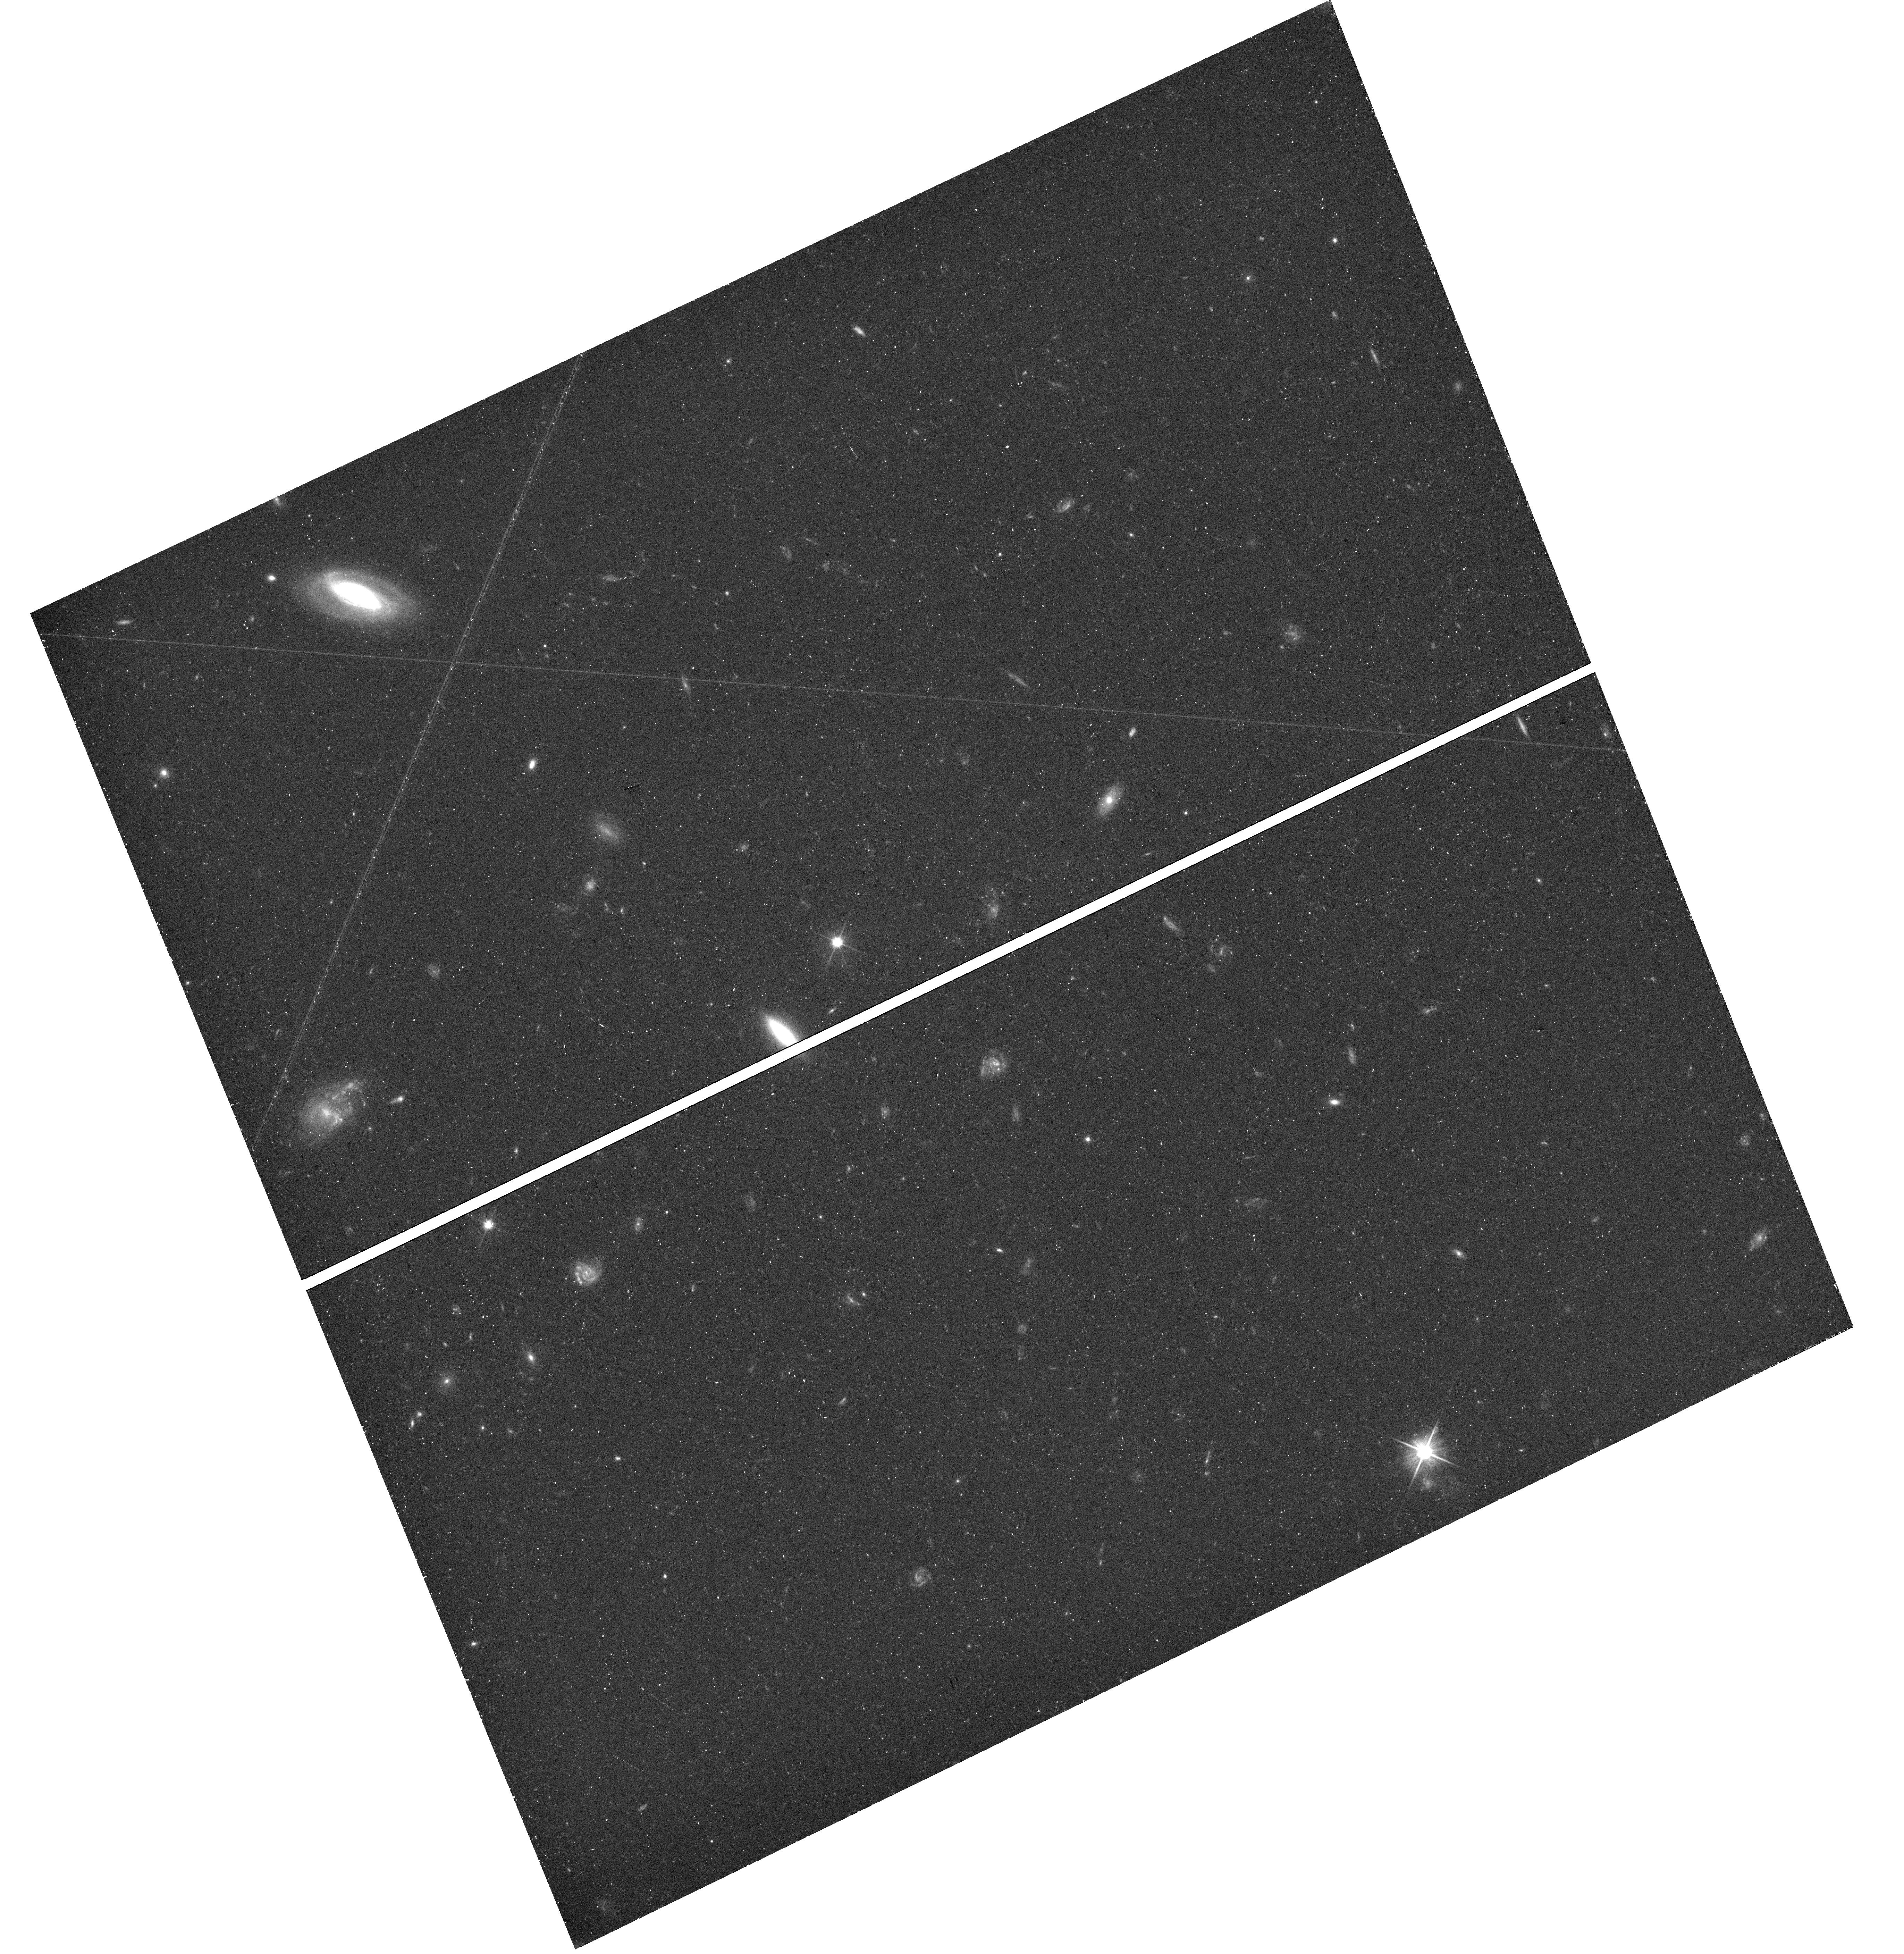
Target: field at RA 210.835°, Dec 54.856°. Instrument: WFC3/UVIS. Filter: F606W. Exposure: 21 min. Observation ID: hst_15858_02_wfc3_uvis_f606w_ie2y02

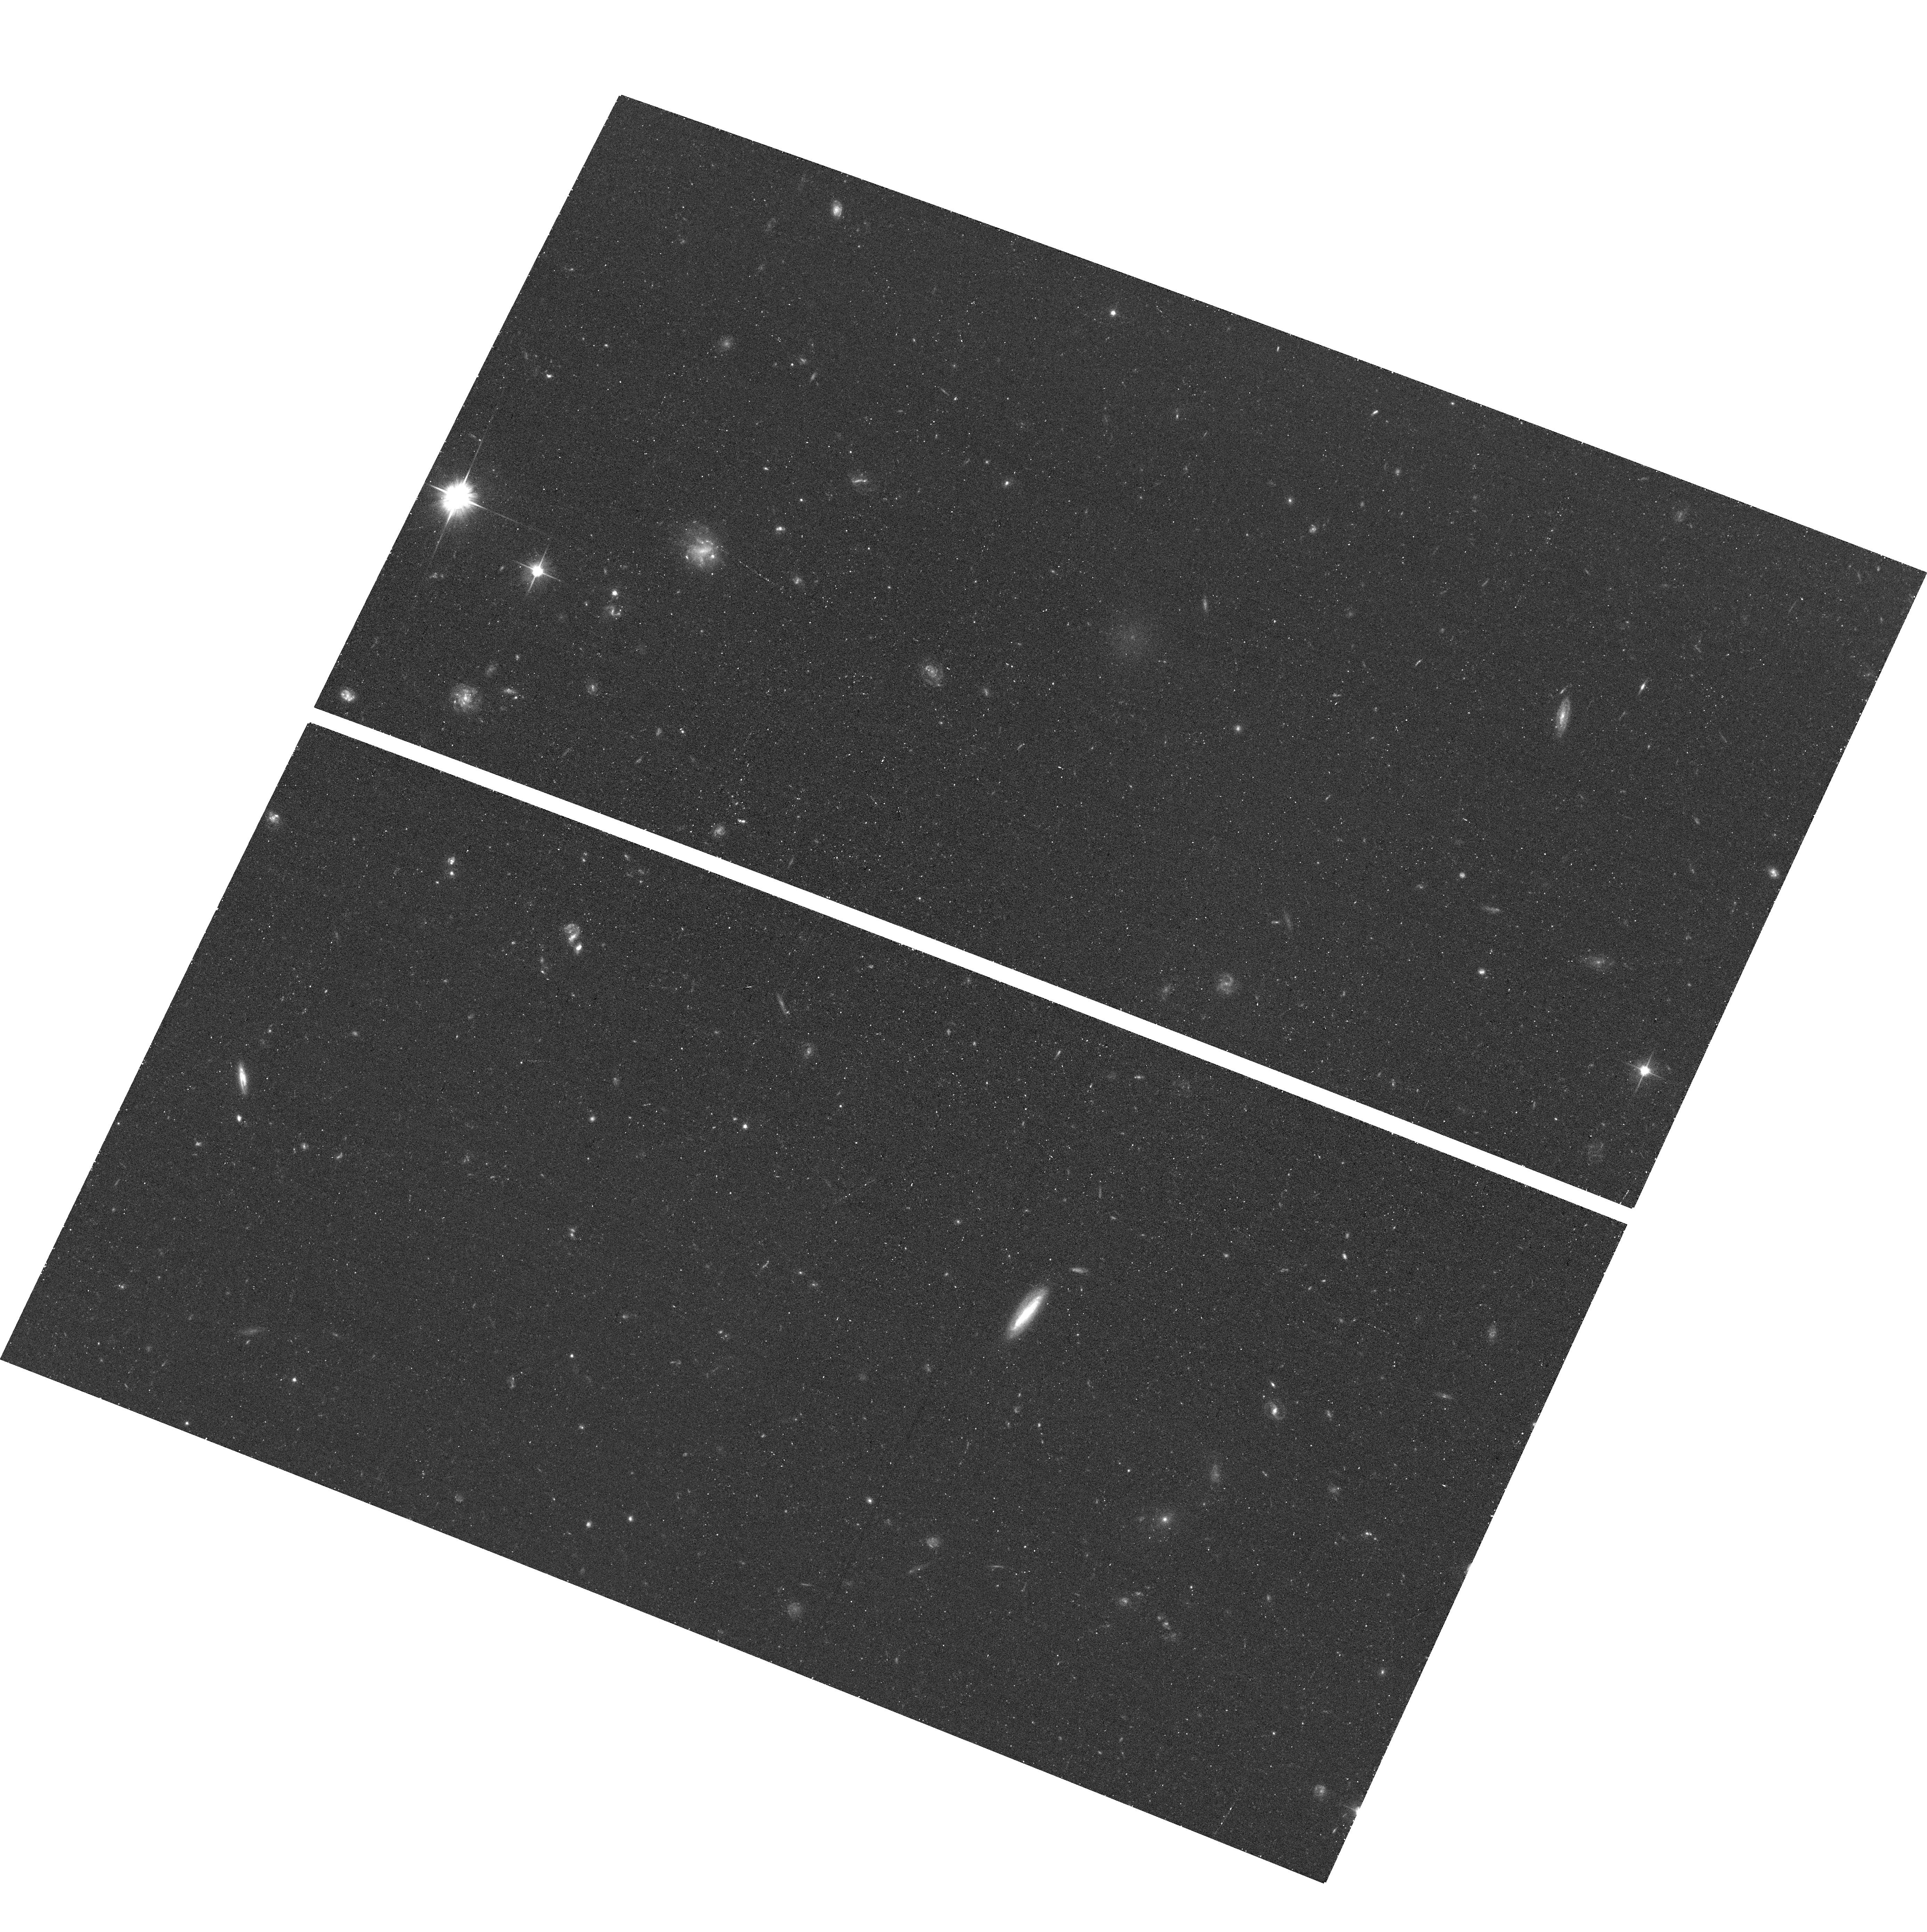
Target: M101-DW22. Instrument: ACS/WFC. Filter: F606W. Exposure: 20 min. Observation ID: hst_15858_02_acs_wfc_f606w_je2y02

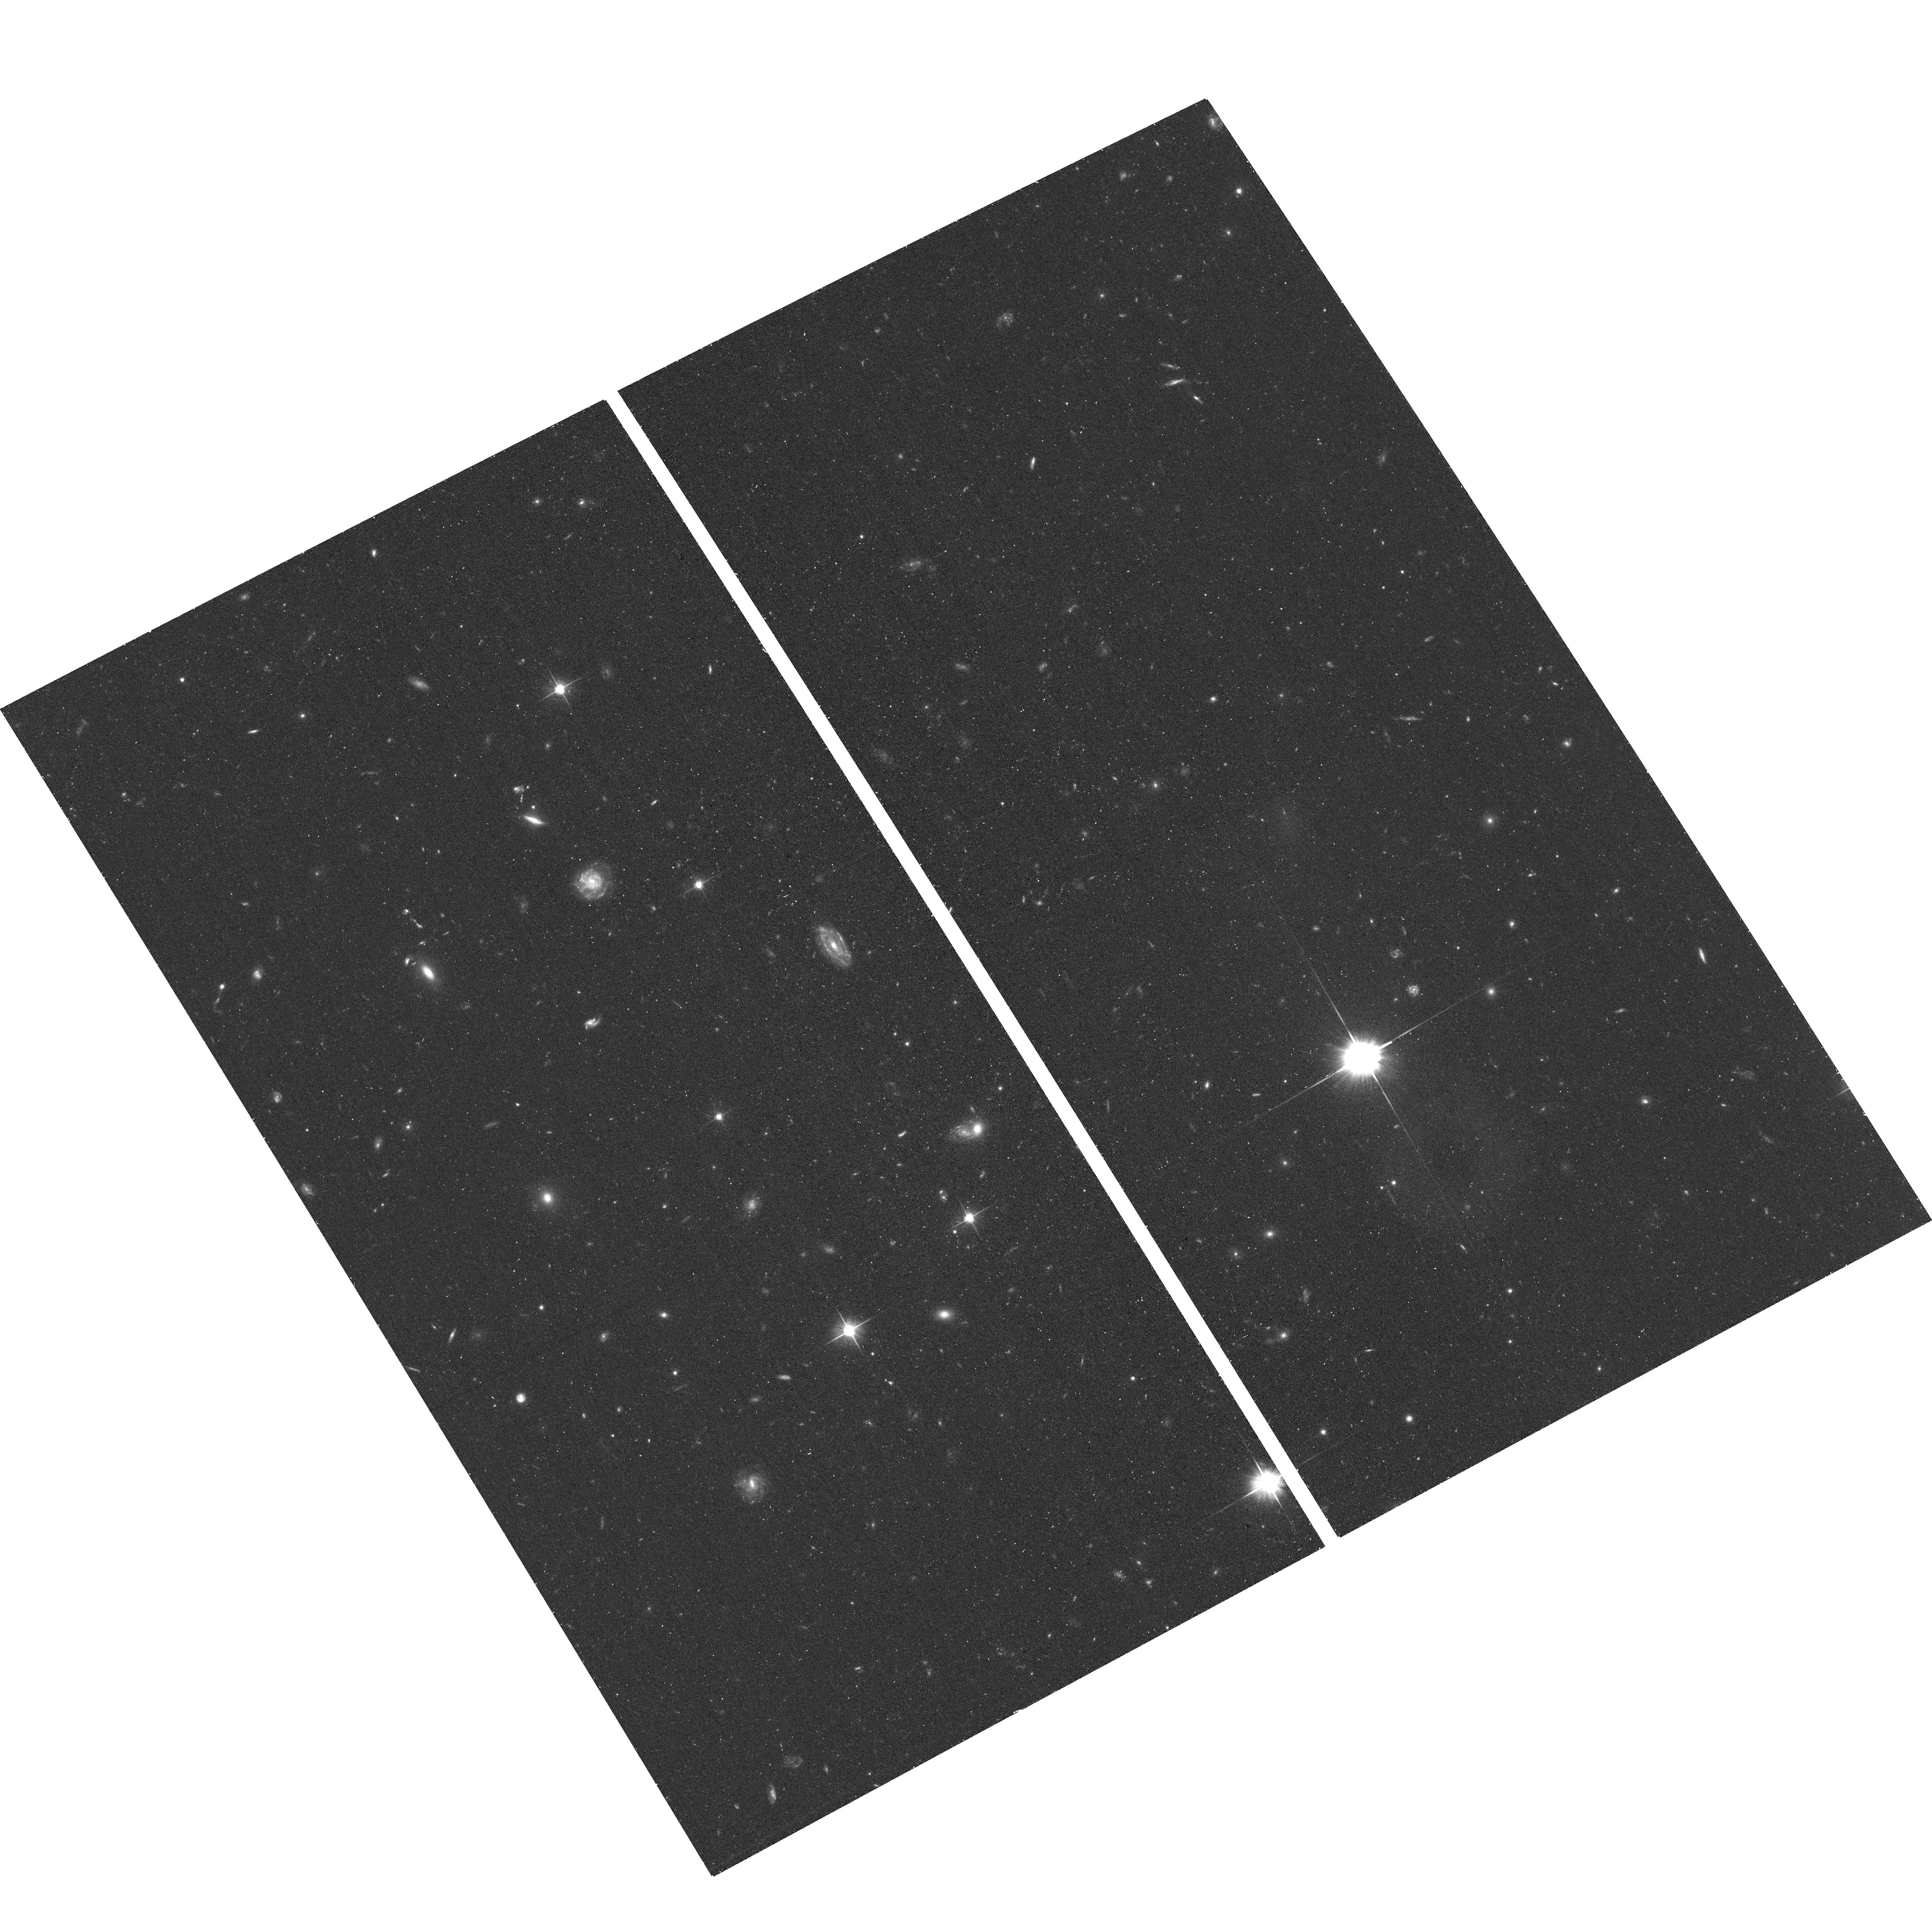
Target: M101-DW21. Instrument: ACS/WFC. Filter: F606W. Exposure: 20 min. Observation ID: hst_15858_01_acs_wfc_f606w_je2y01

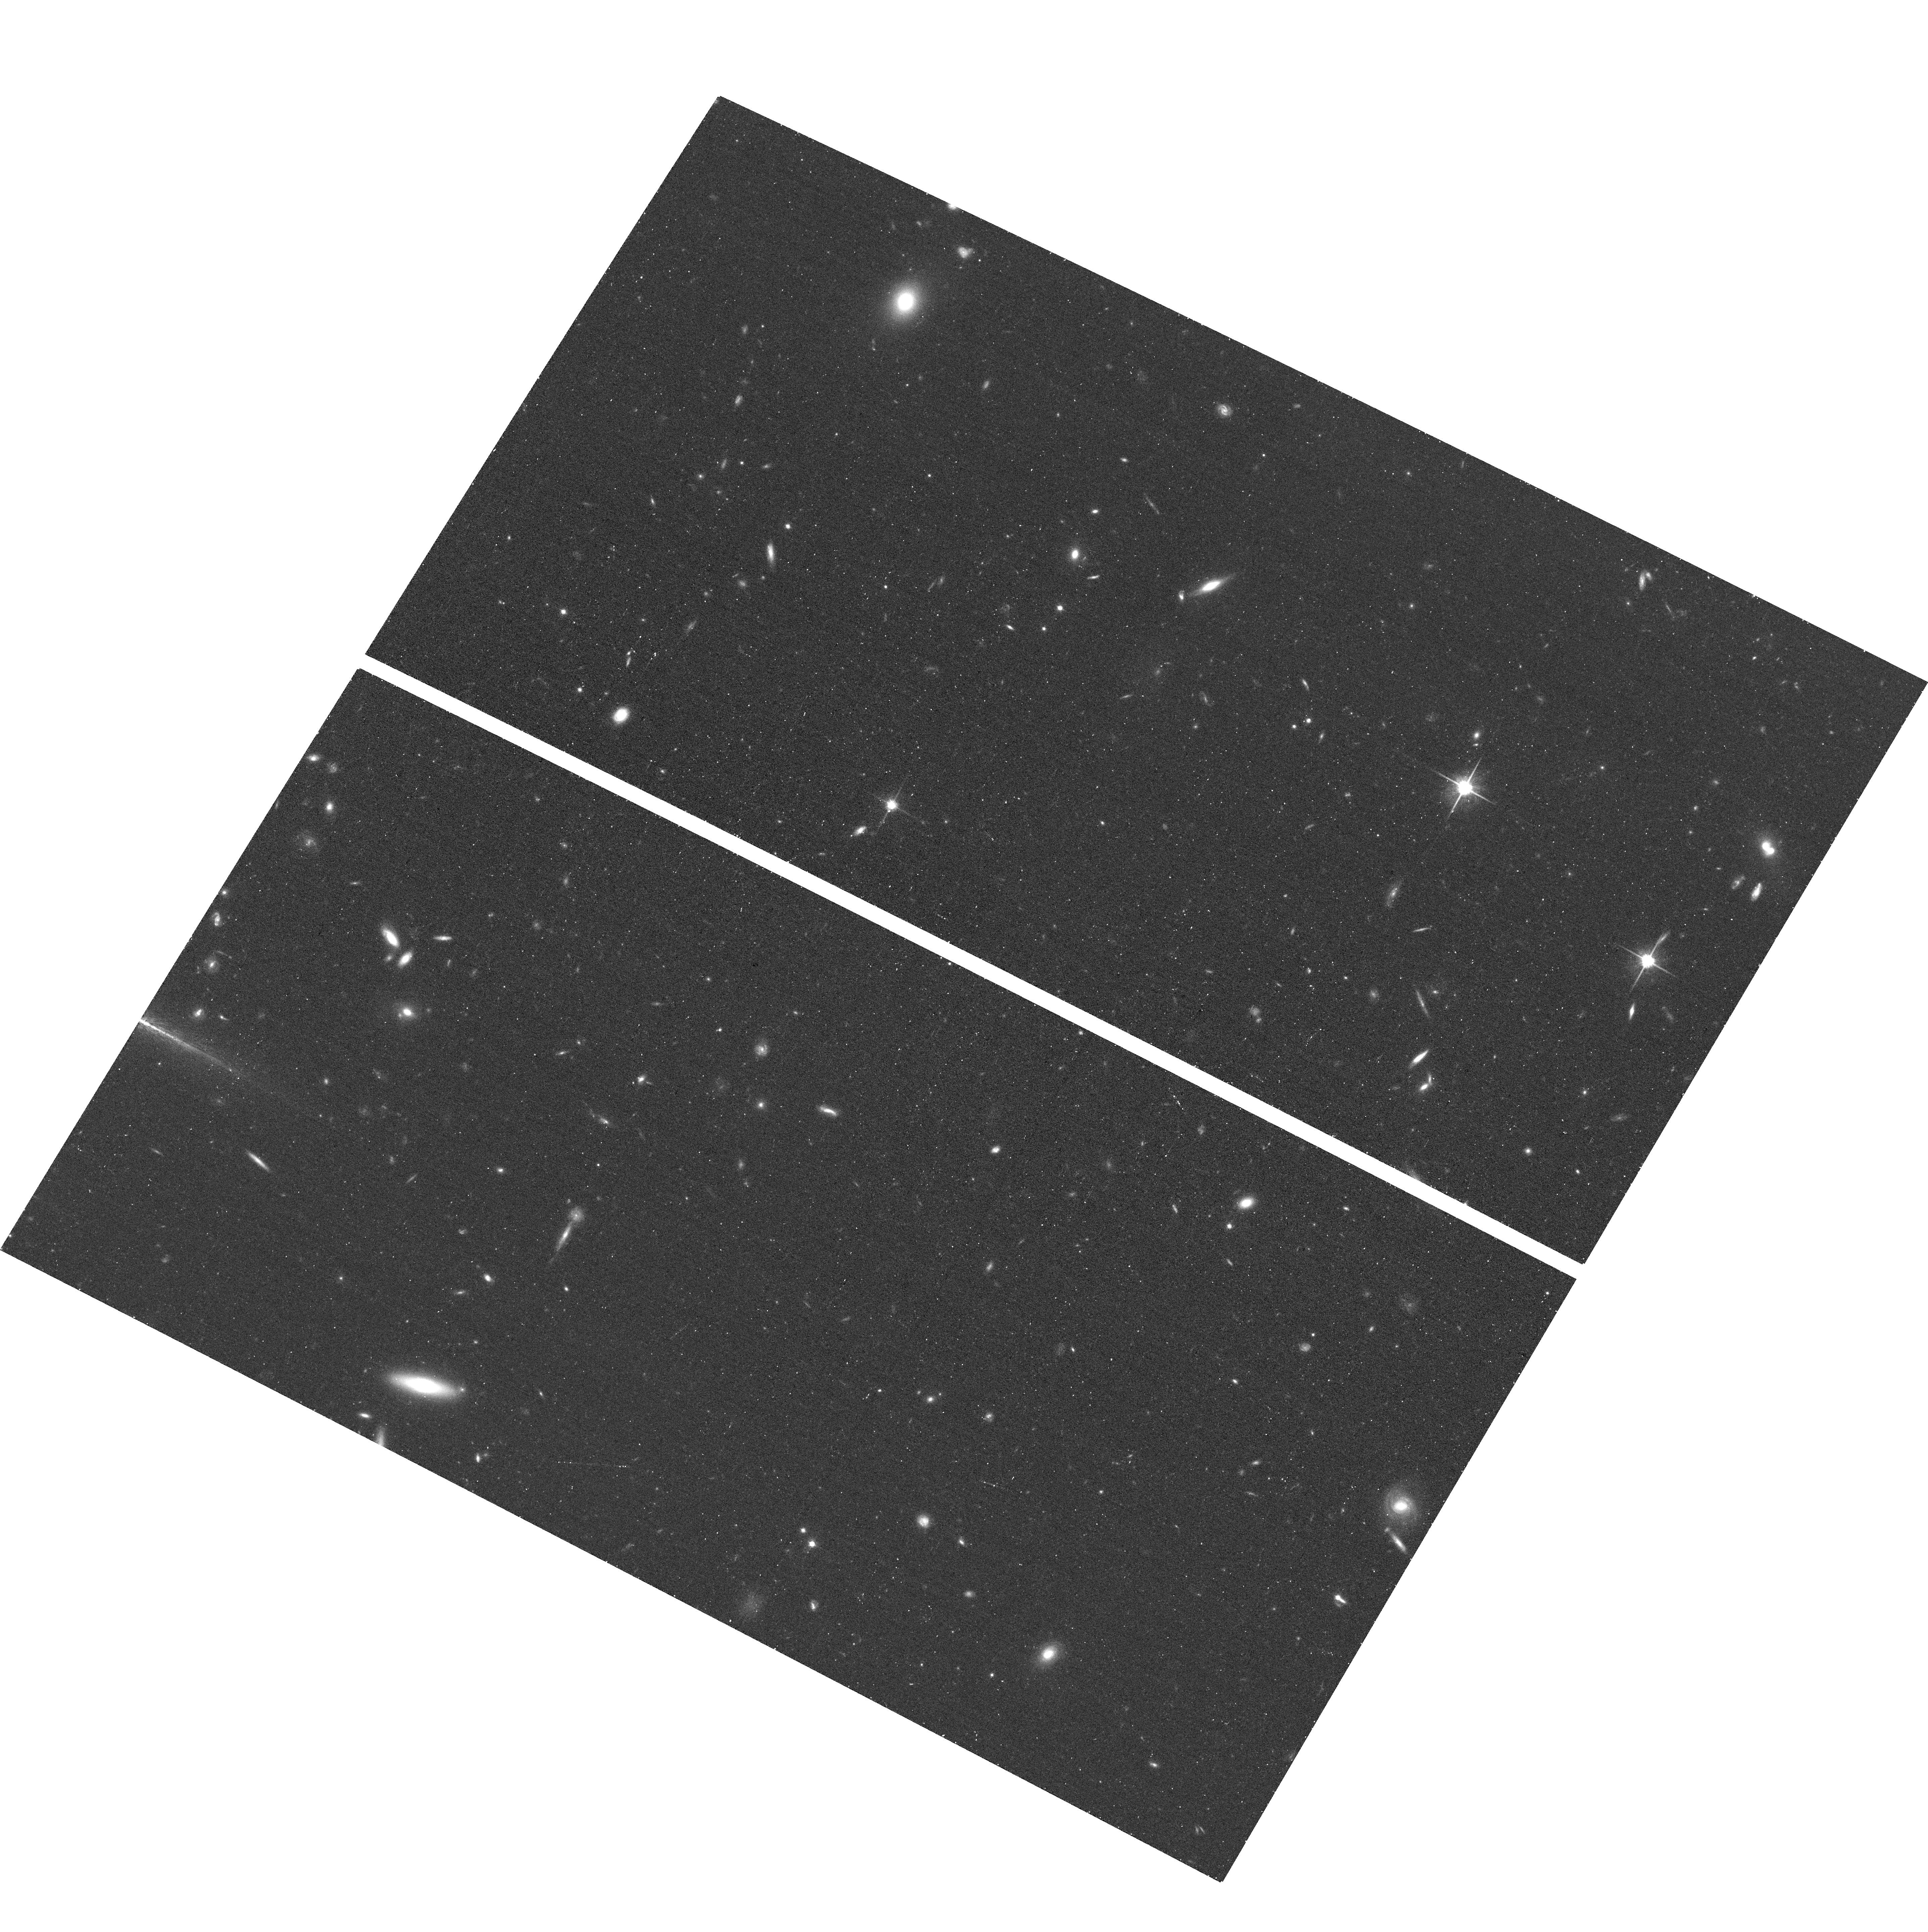
Target: M101-DW23. Instrument: ACS/WFC. Filter: F814W. Exposure: 18 min. Observation ID: hst_15858_03_acs_wfc_f814w_je2y03

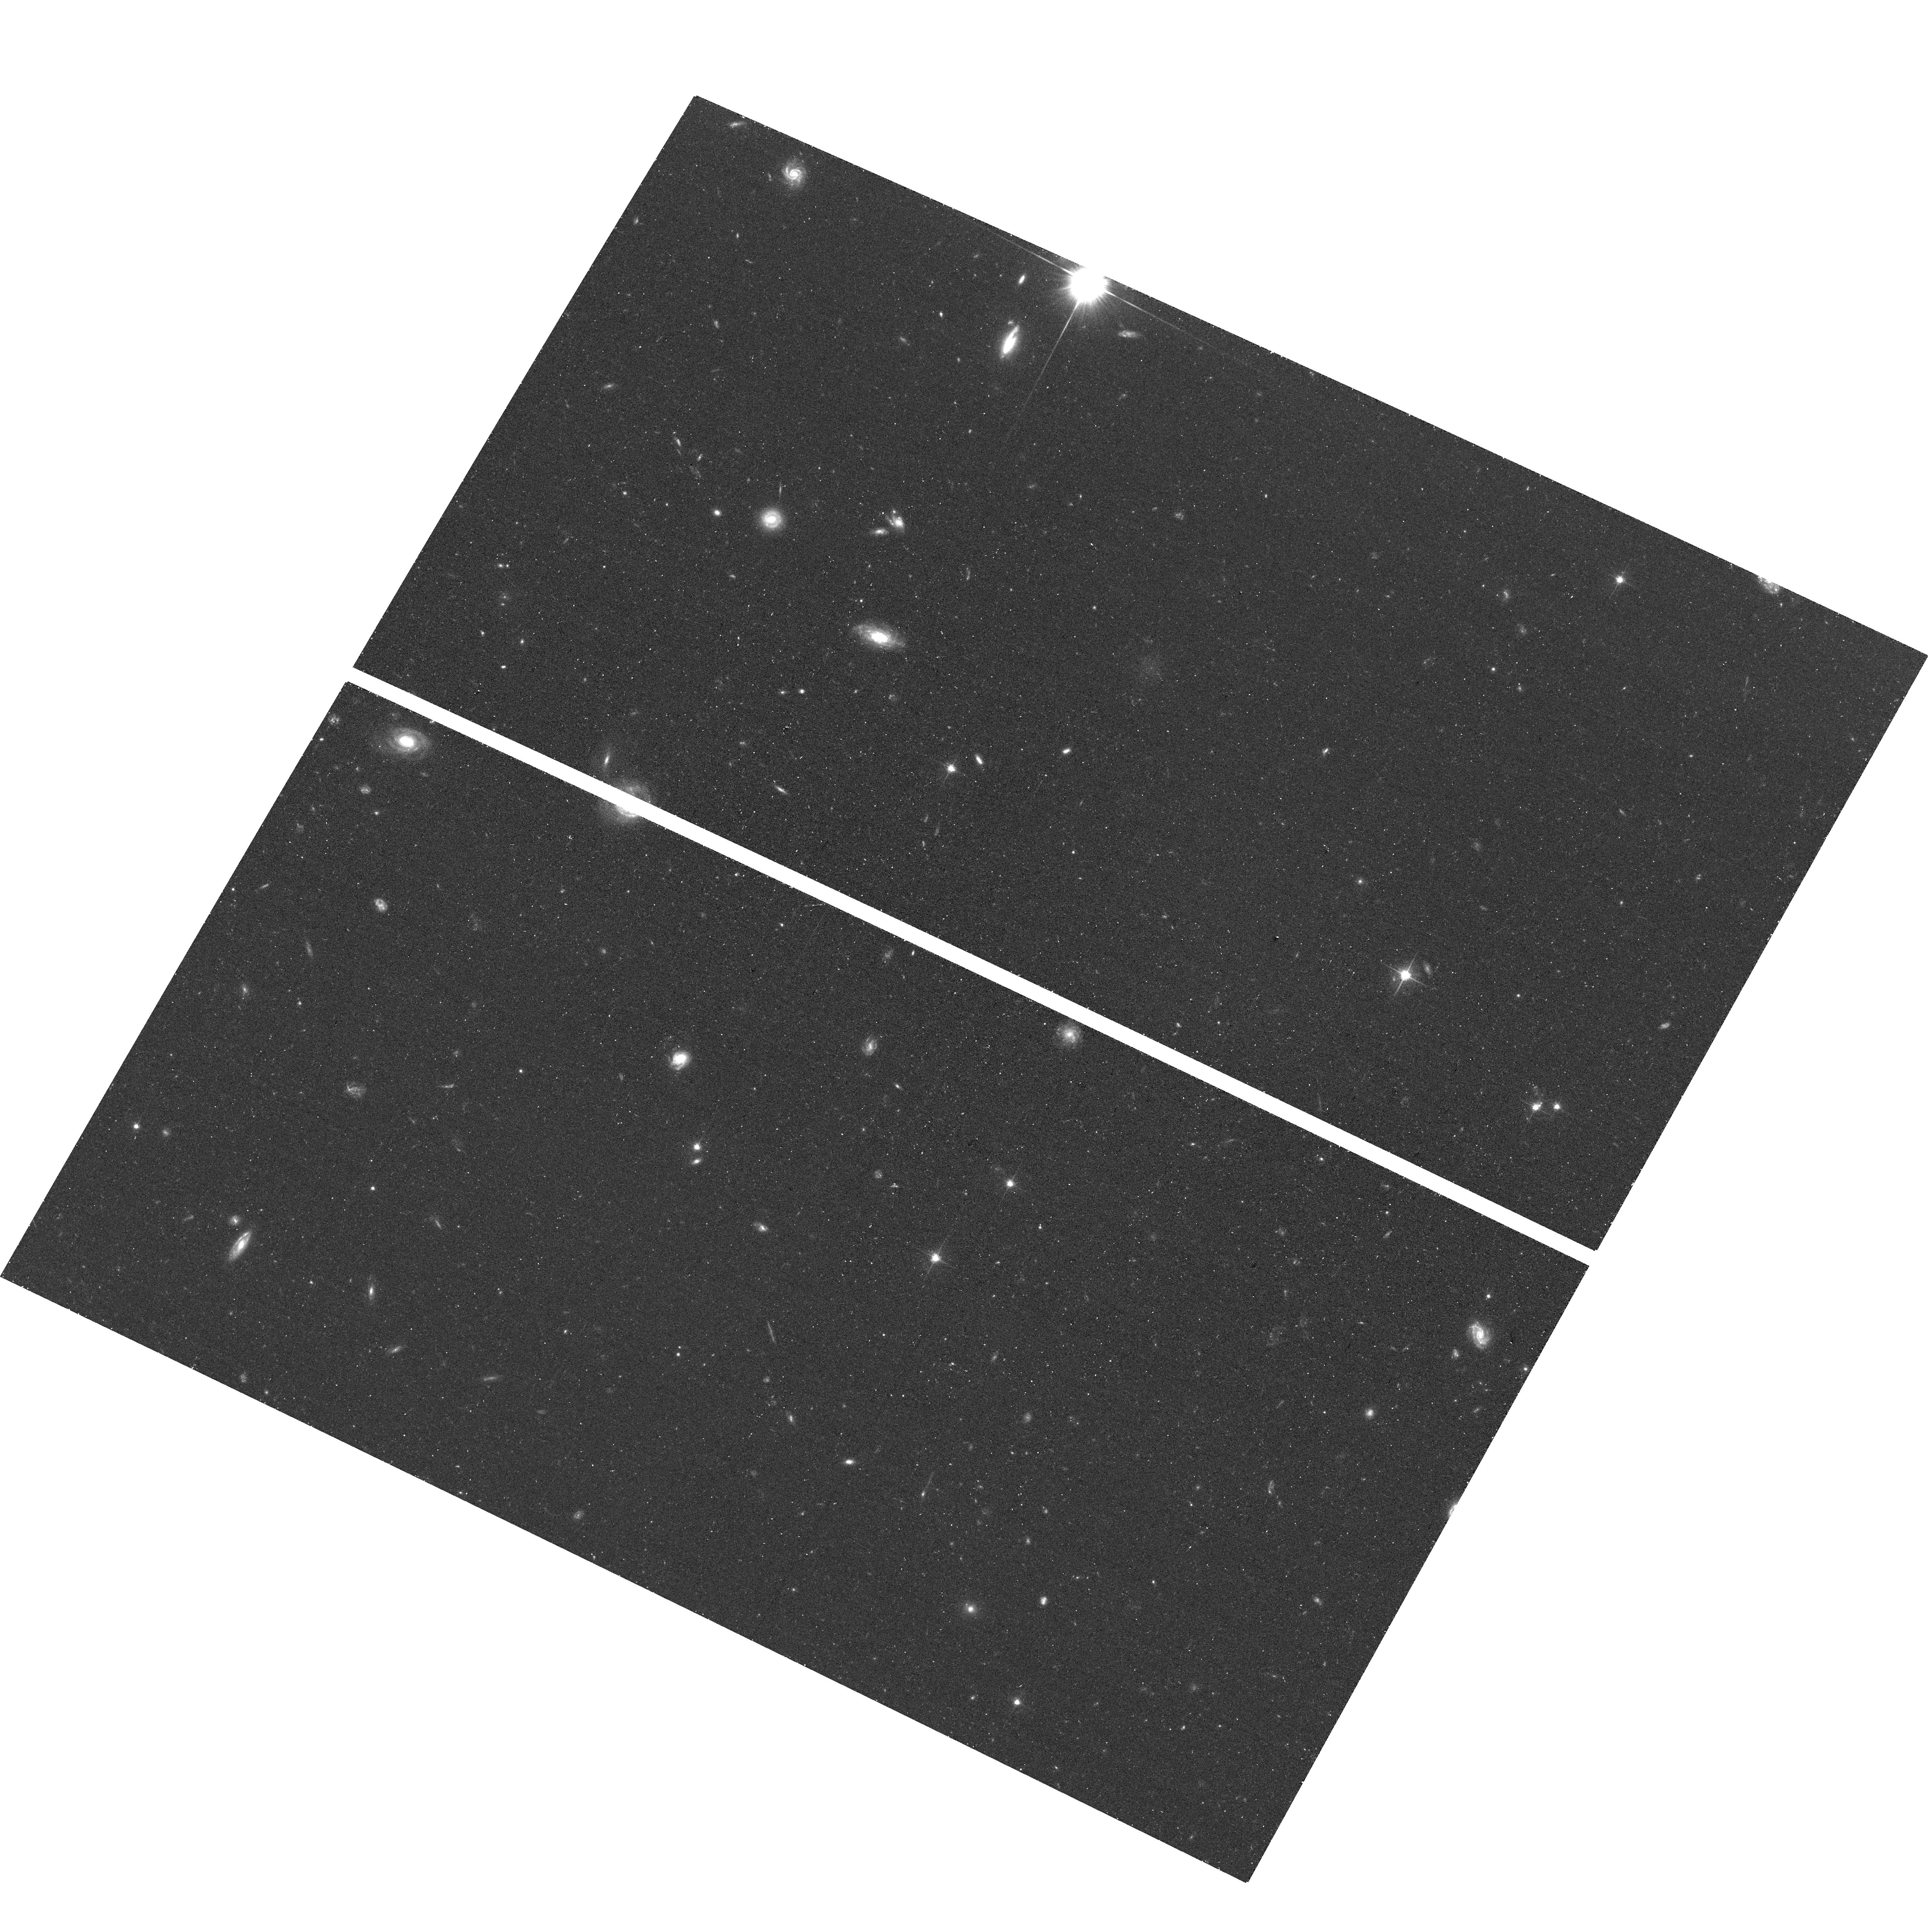
Target: M101-DW35. Instrument: ACS/WFC. Filter: F606W. Exposure: 20 min. Observation ID: hst_15858_04_acs_wfc_f606w_je2y04

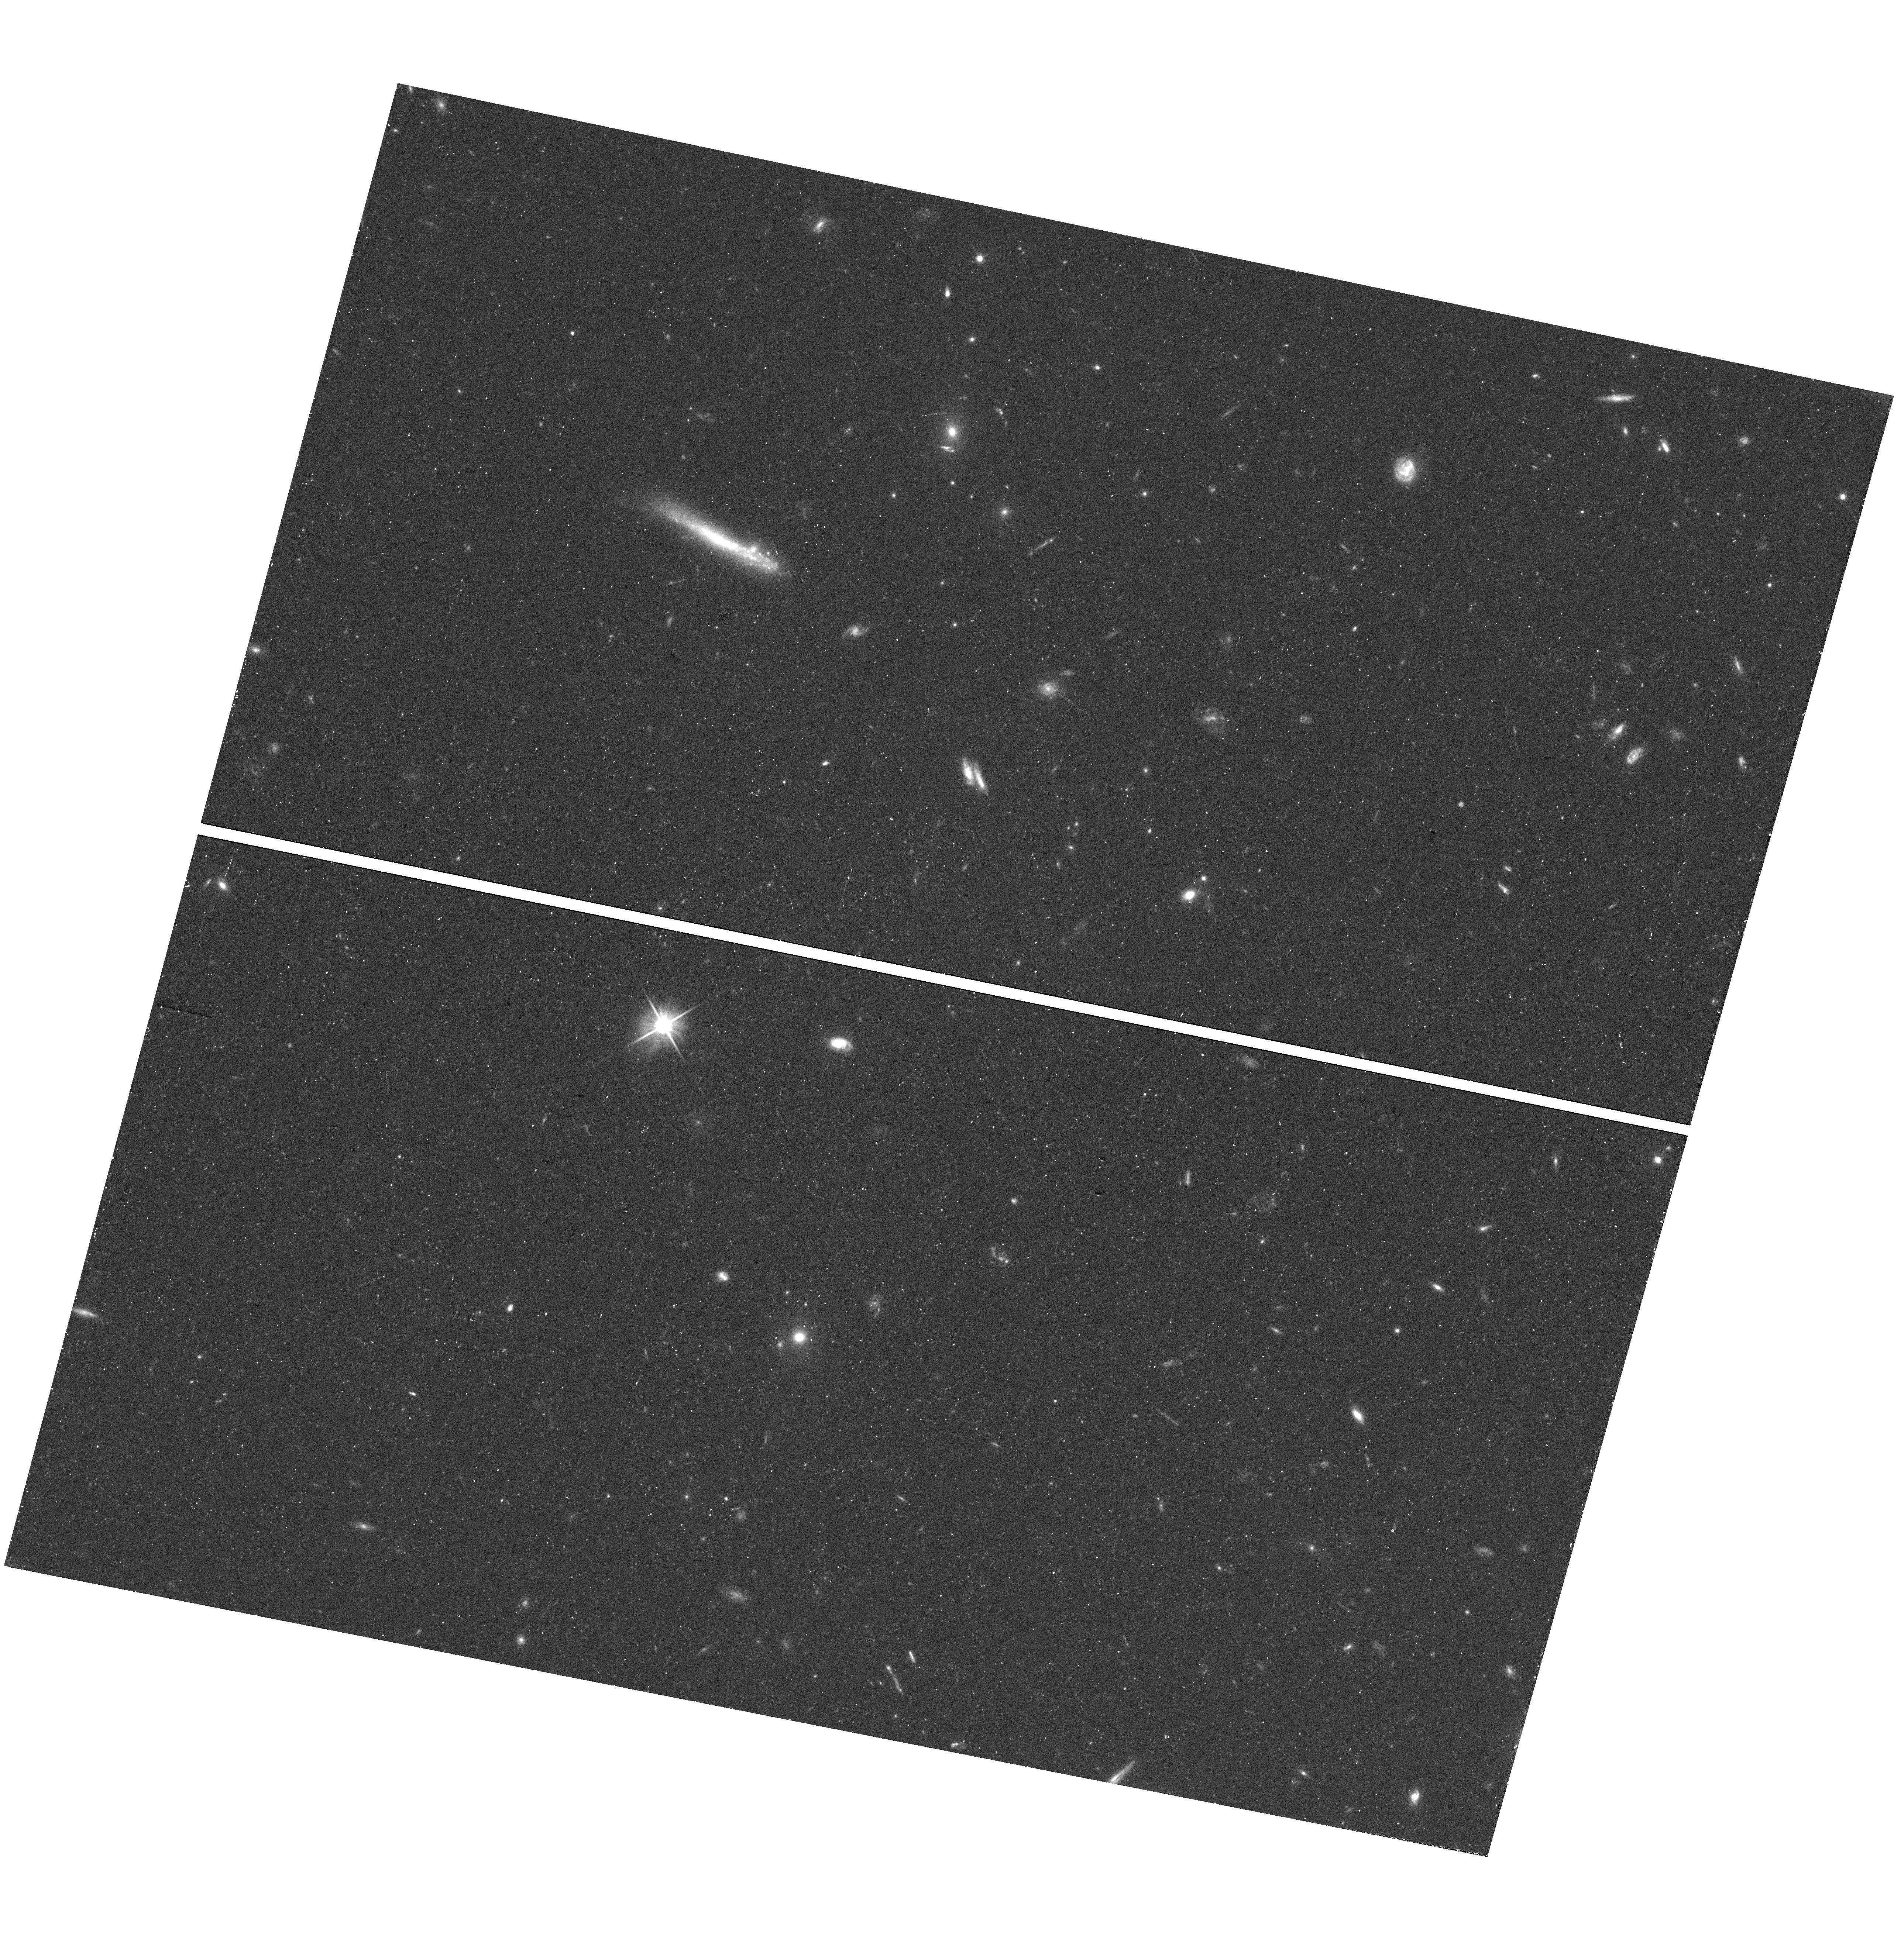
Target: field at RA 211.969°, Dec 55.014°. Instrument: WFC3/UVIS. Filter: F606W. Exposure: 21 min. Observation ID: hst_15858_01_wfc3_uvis_f606w_ie2y01

The Satellite Luminosity Function of M101 into the Ultra-Faint Dwarf Galaxy Regime (PI: Bennet, Paul)

We request 4 orbits of HST/ACS to image, in resolved stellar light, four diffuse dwarf candidates that recent tentative distance measurements (using the surface brightness fluctuation technique) indicate may be associated with M101, a Milky Way analog at D=7 Mpc. These four dwarfs are the only remaining viable satellites of M101 down to M_V ~ -7 mag, out of a complete sample drawn from a semi-automated ground-based search which conducted extensive simulations to assess the efficiency in their detection. This dataset will allow us to measure tip of the red giant branch (TRGB) distances, luminosities and structural parameters for these dwarfs, and will result in a complete satellite luminosity function for M101 out to a galacocentric radius of 150 kpc and down to the ultra-faint dwarf galaxy regime (M_V ~ -7 mag). Such a complete luminosity function has been only obtained for the Local Group to date. The current M101 satellite system is very sparse in comparison to the Milky Way, M31 and cosmological simulations, and a confirmation of its properties will provide additional constraints on Cold Dark Matter predictions at these small galaxy scales.